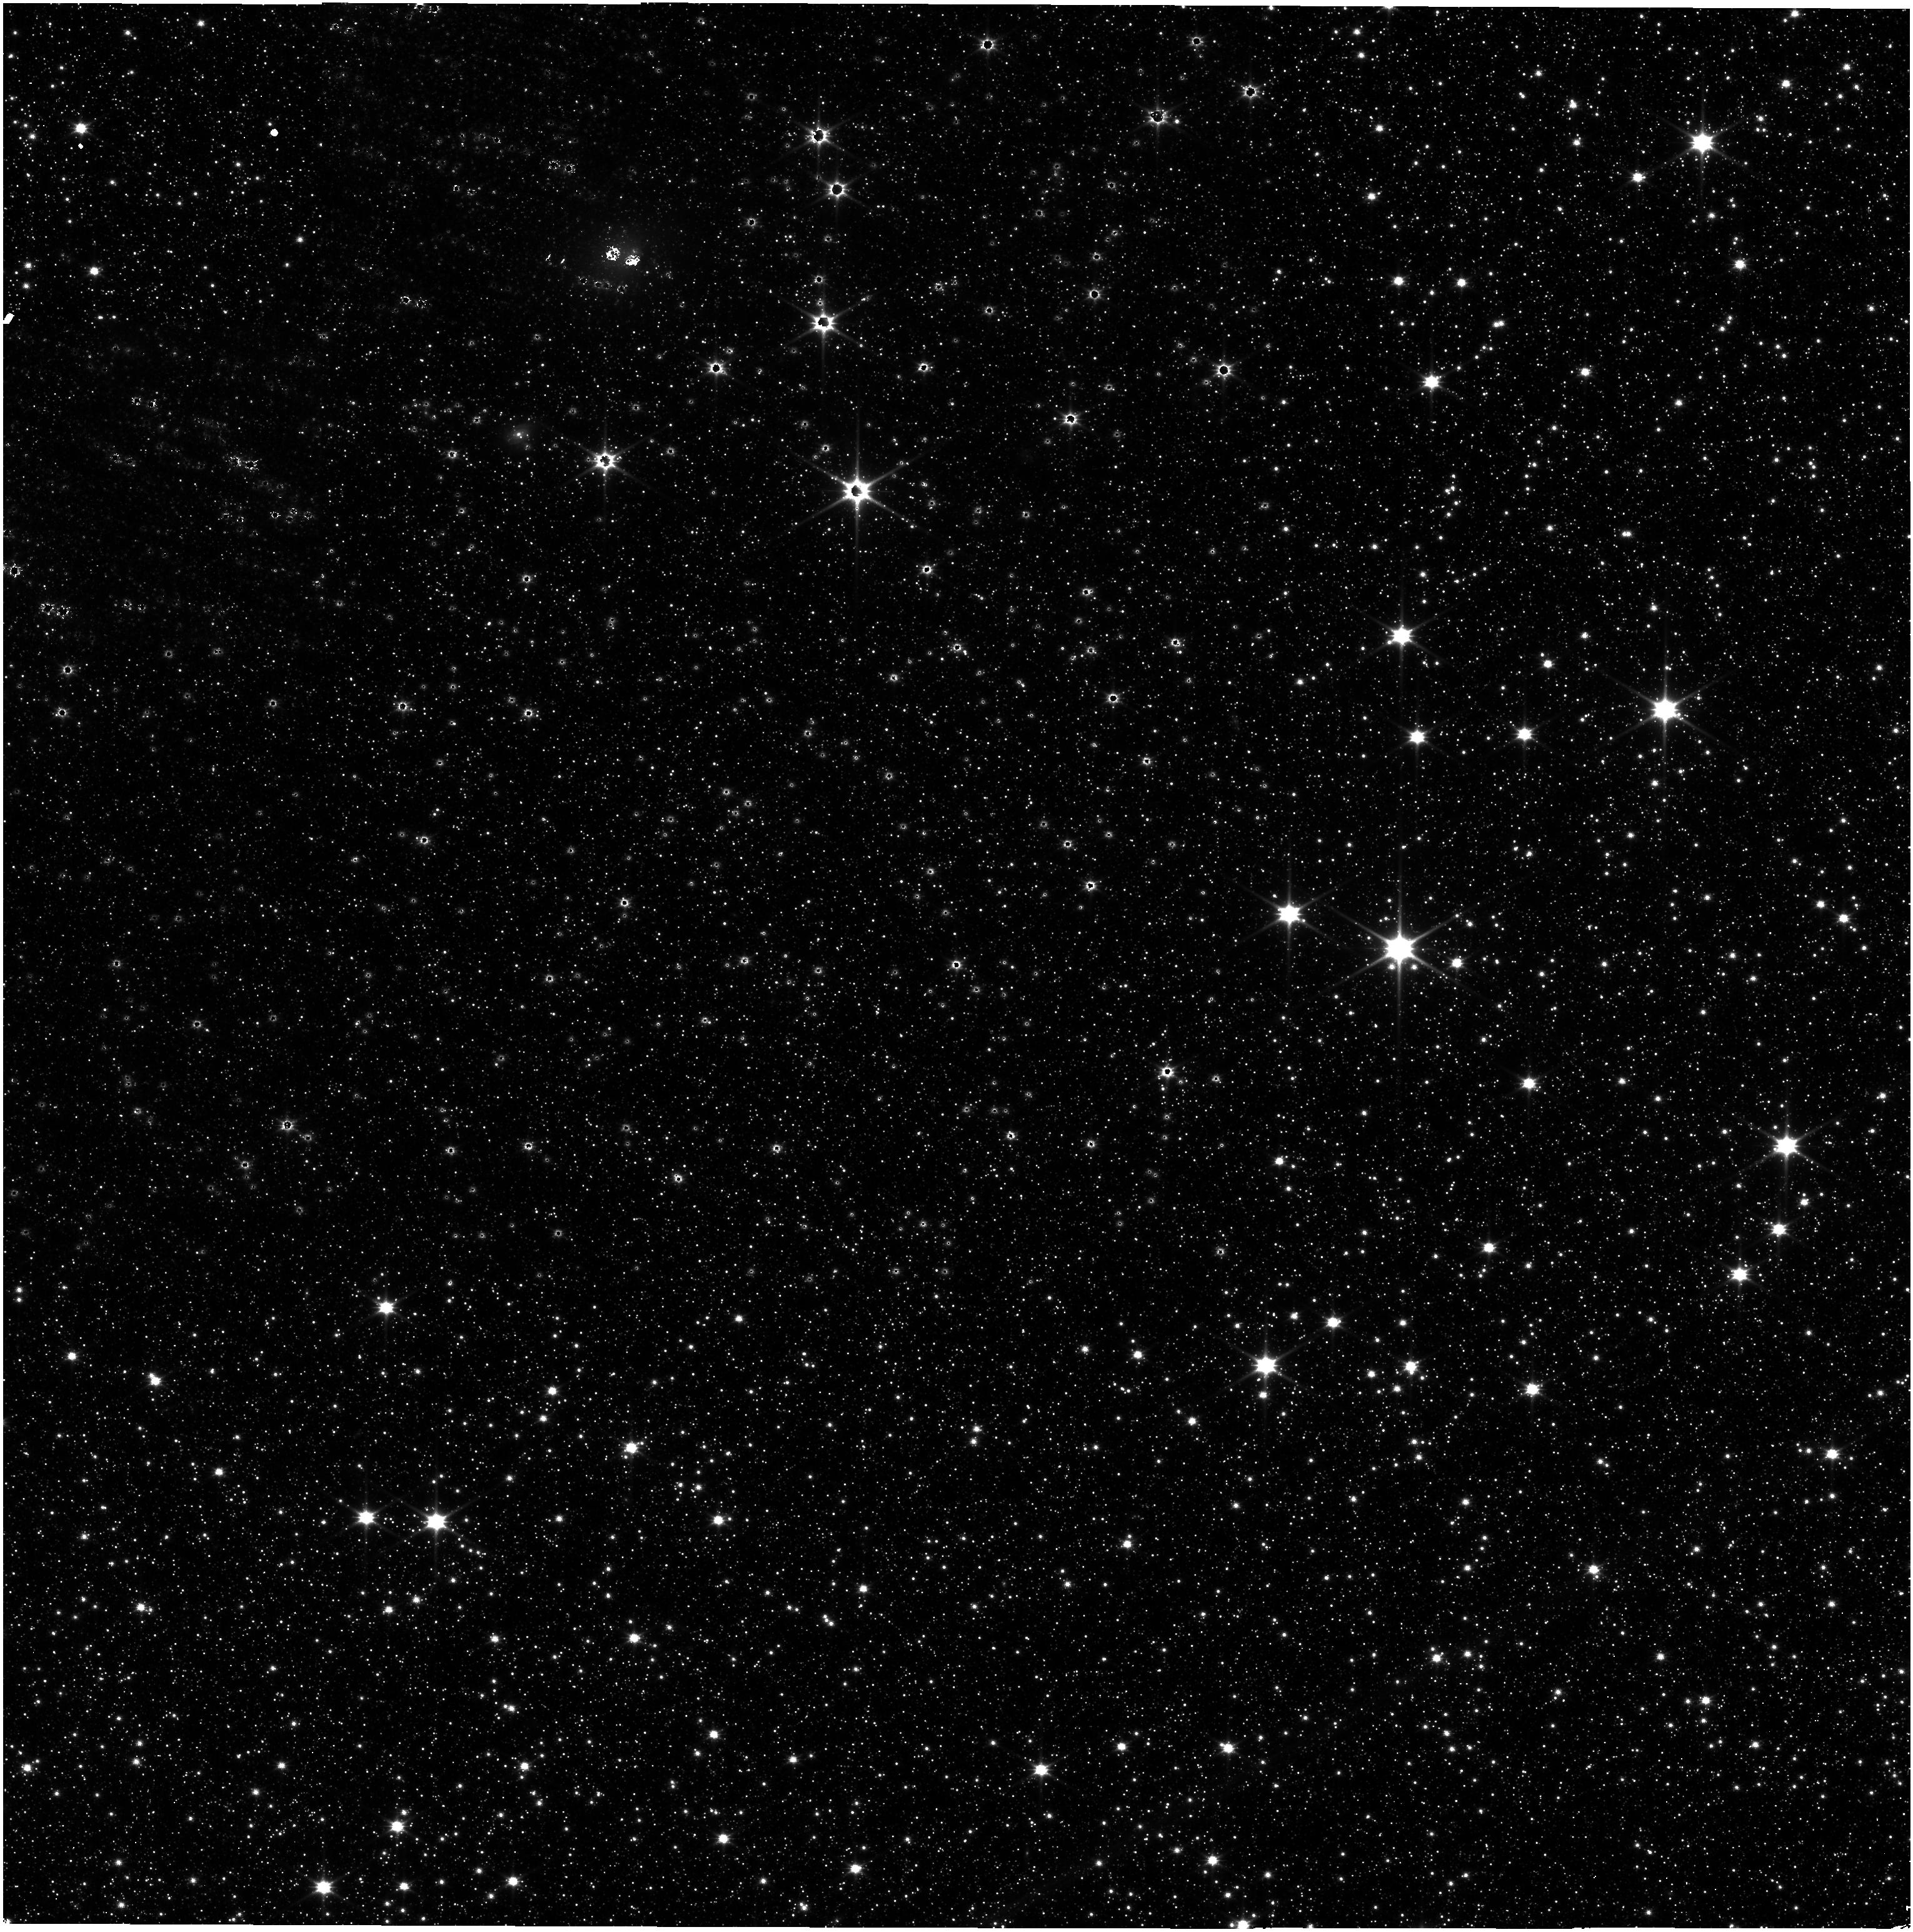
Target: SMP-LMC-58
Instrument: NIRISS
Filter: CLEAR+F115W
Exposure: 8 min
Observation ID: jw01510-o001_t001_niriss_clear-f115w

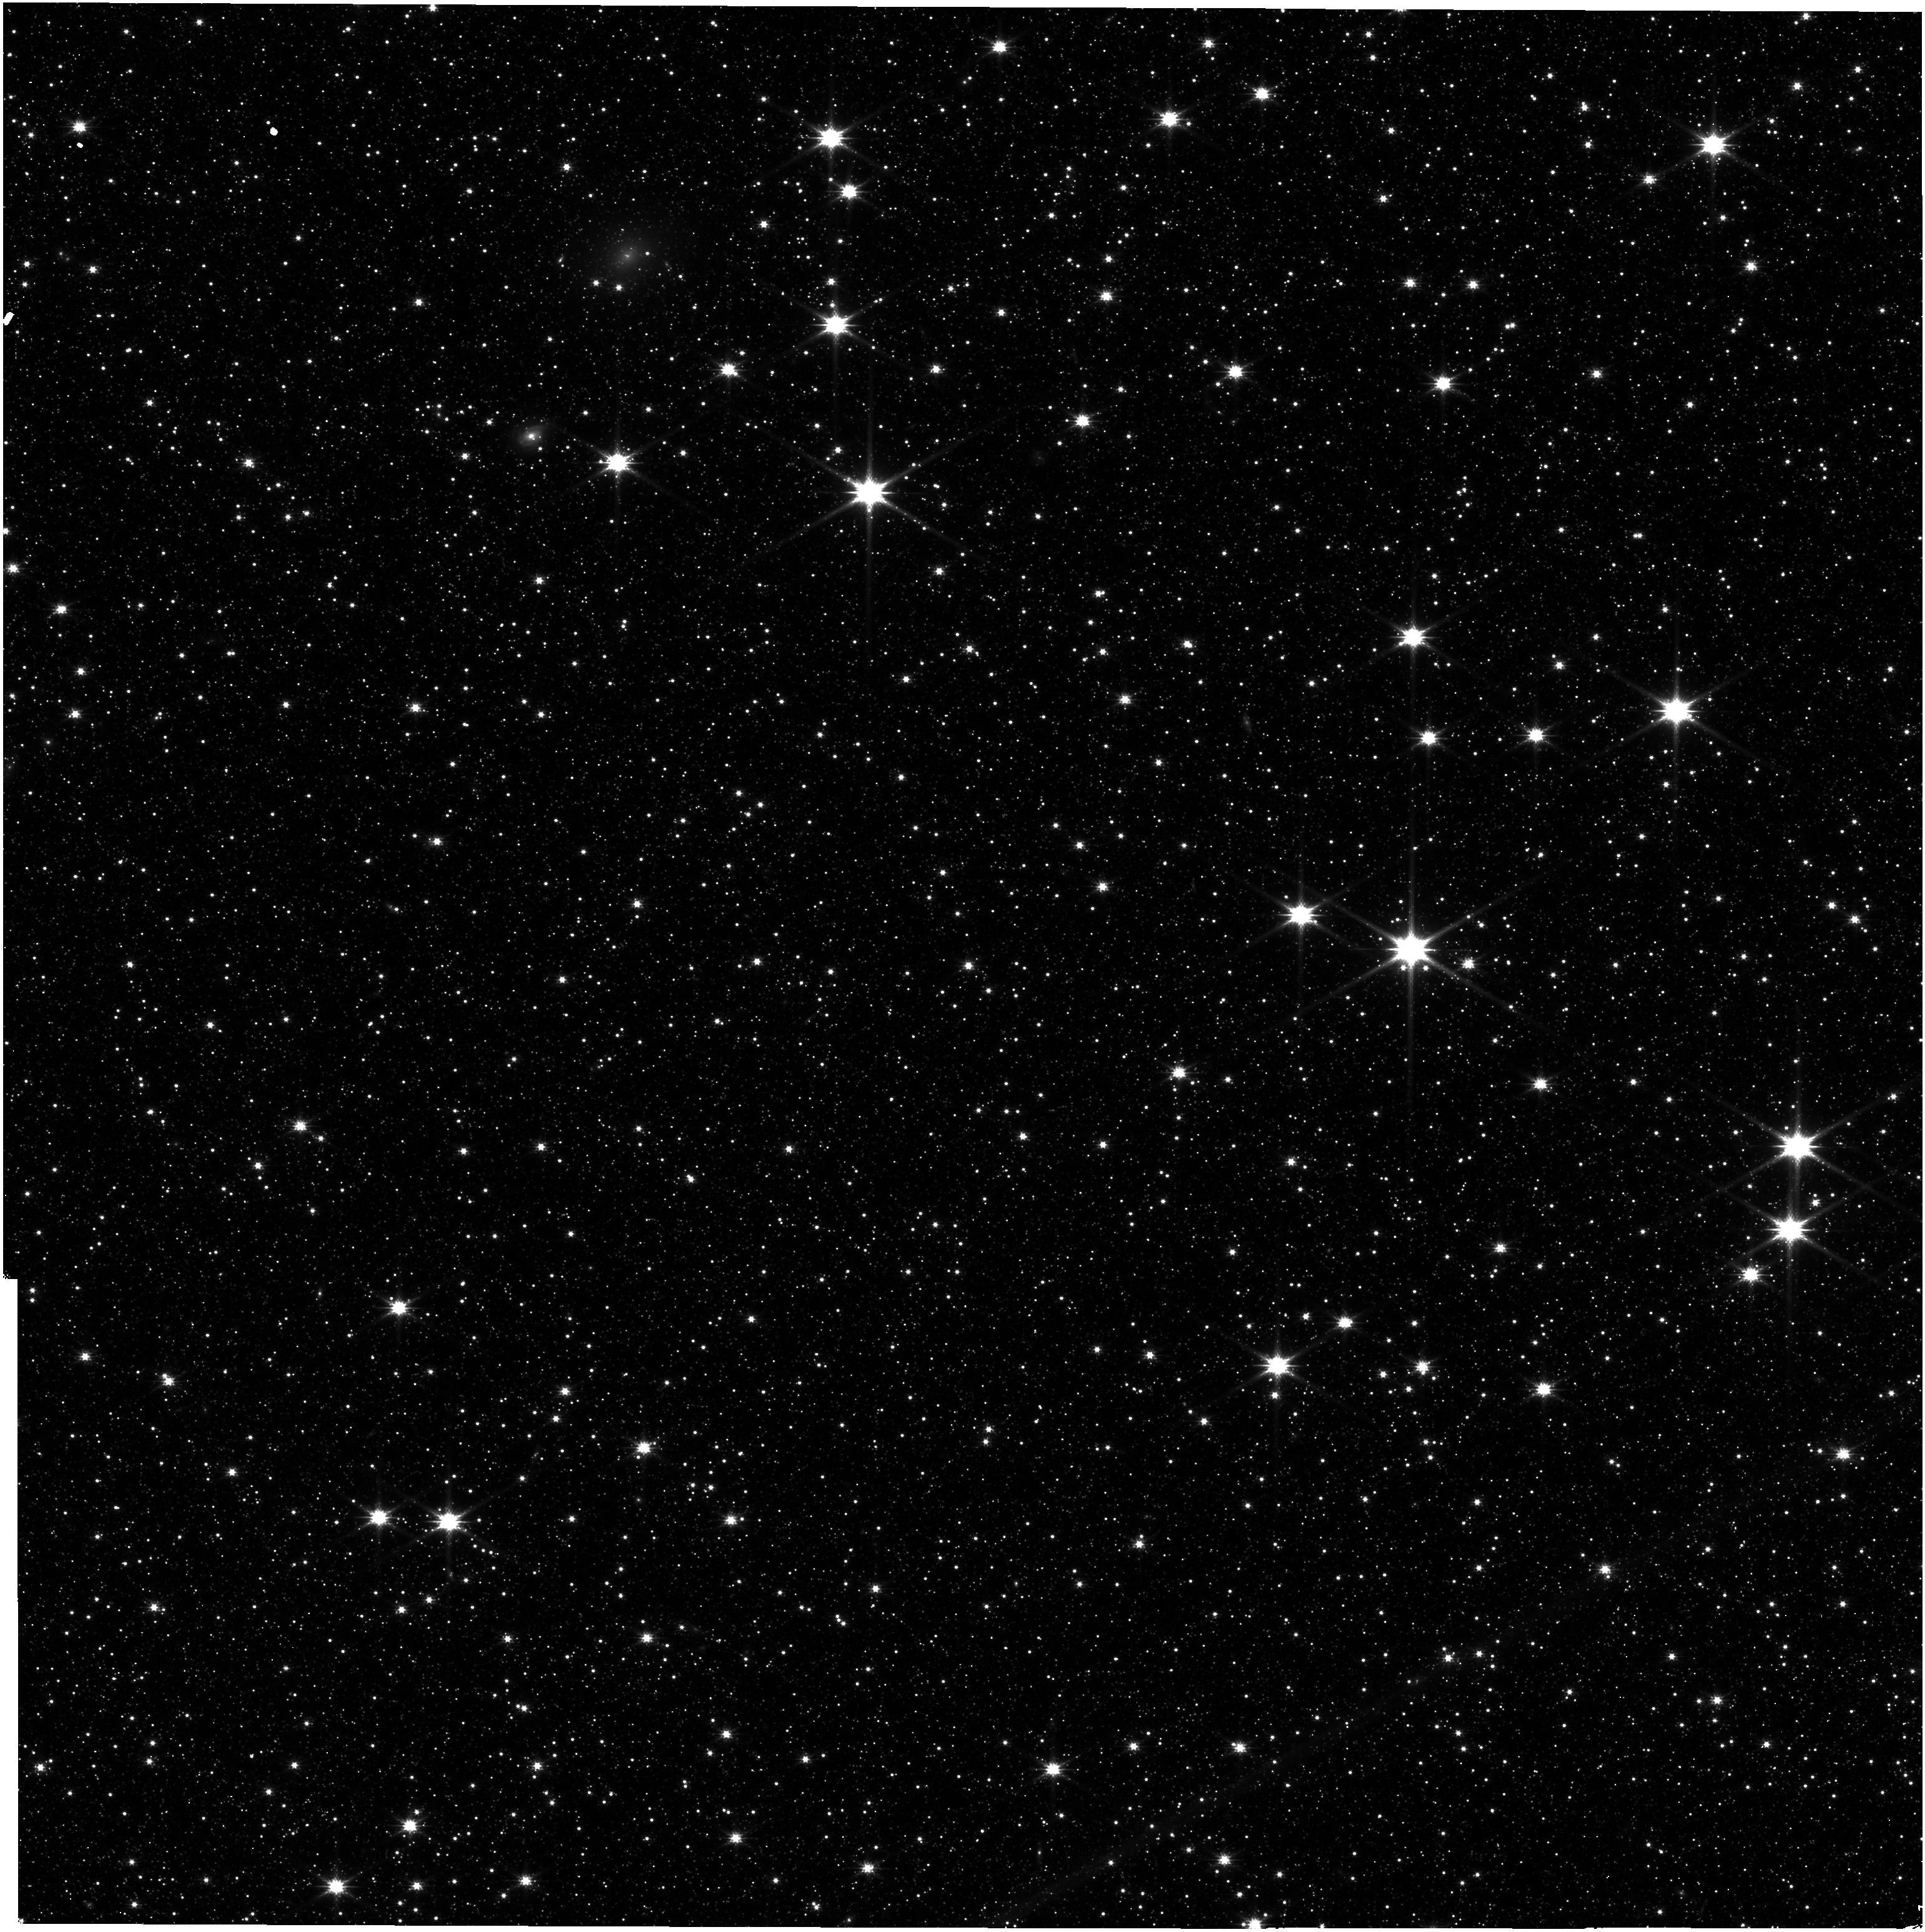
Target: SMP-LMC-58
Instrument: NIRISS
Filter: CLEAR+F200W
Exposure: 8 min
Observation ID: jw01510-o001_t001_niriss_clear-f200w

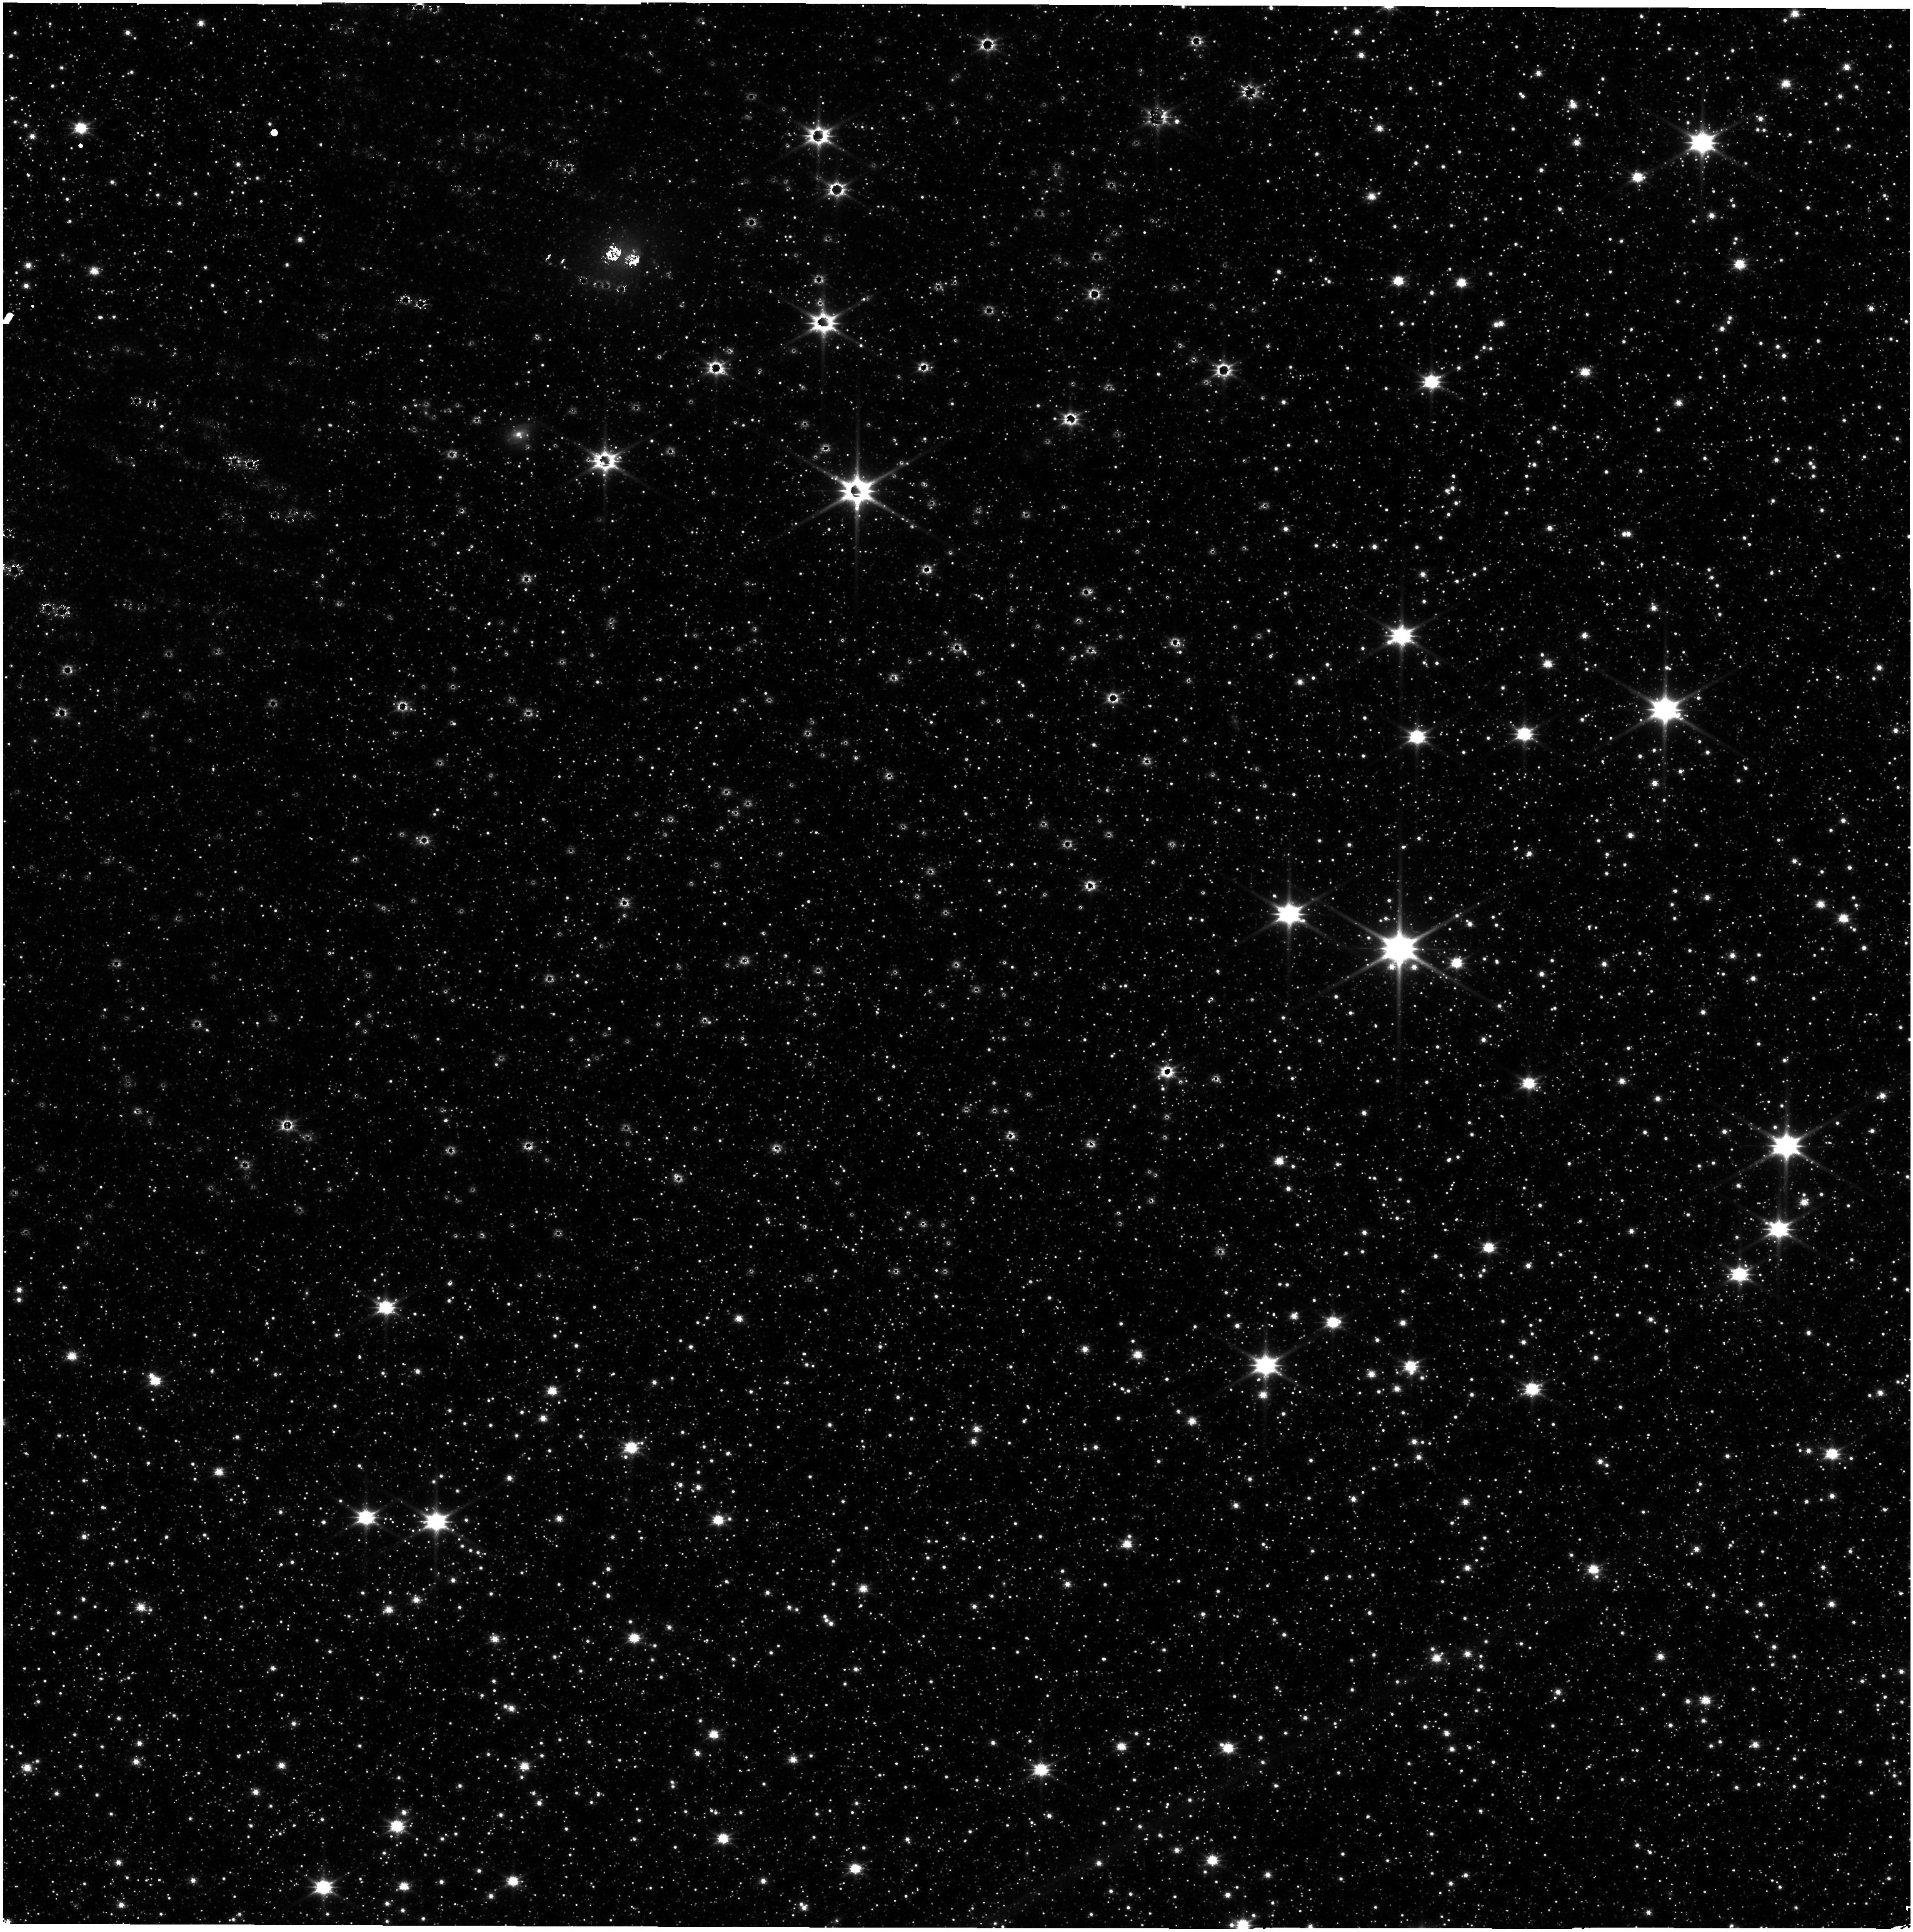
Target: SMP-LMC-58
Instrument: NIRISS
Filter: CLEAR+F150W
Exposure: 8 min
Observation ID: jw01510-o001_t001_niriss_clear-f150w

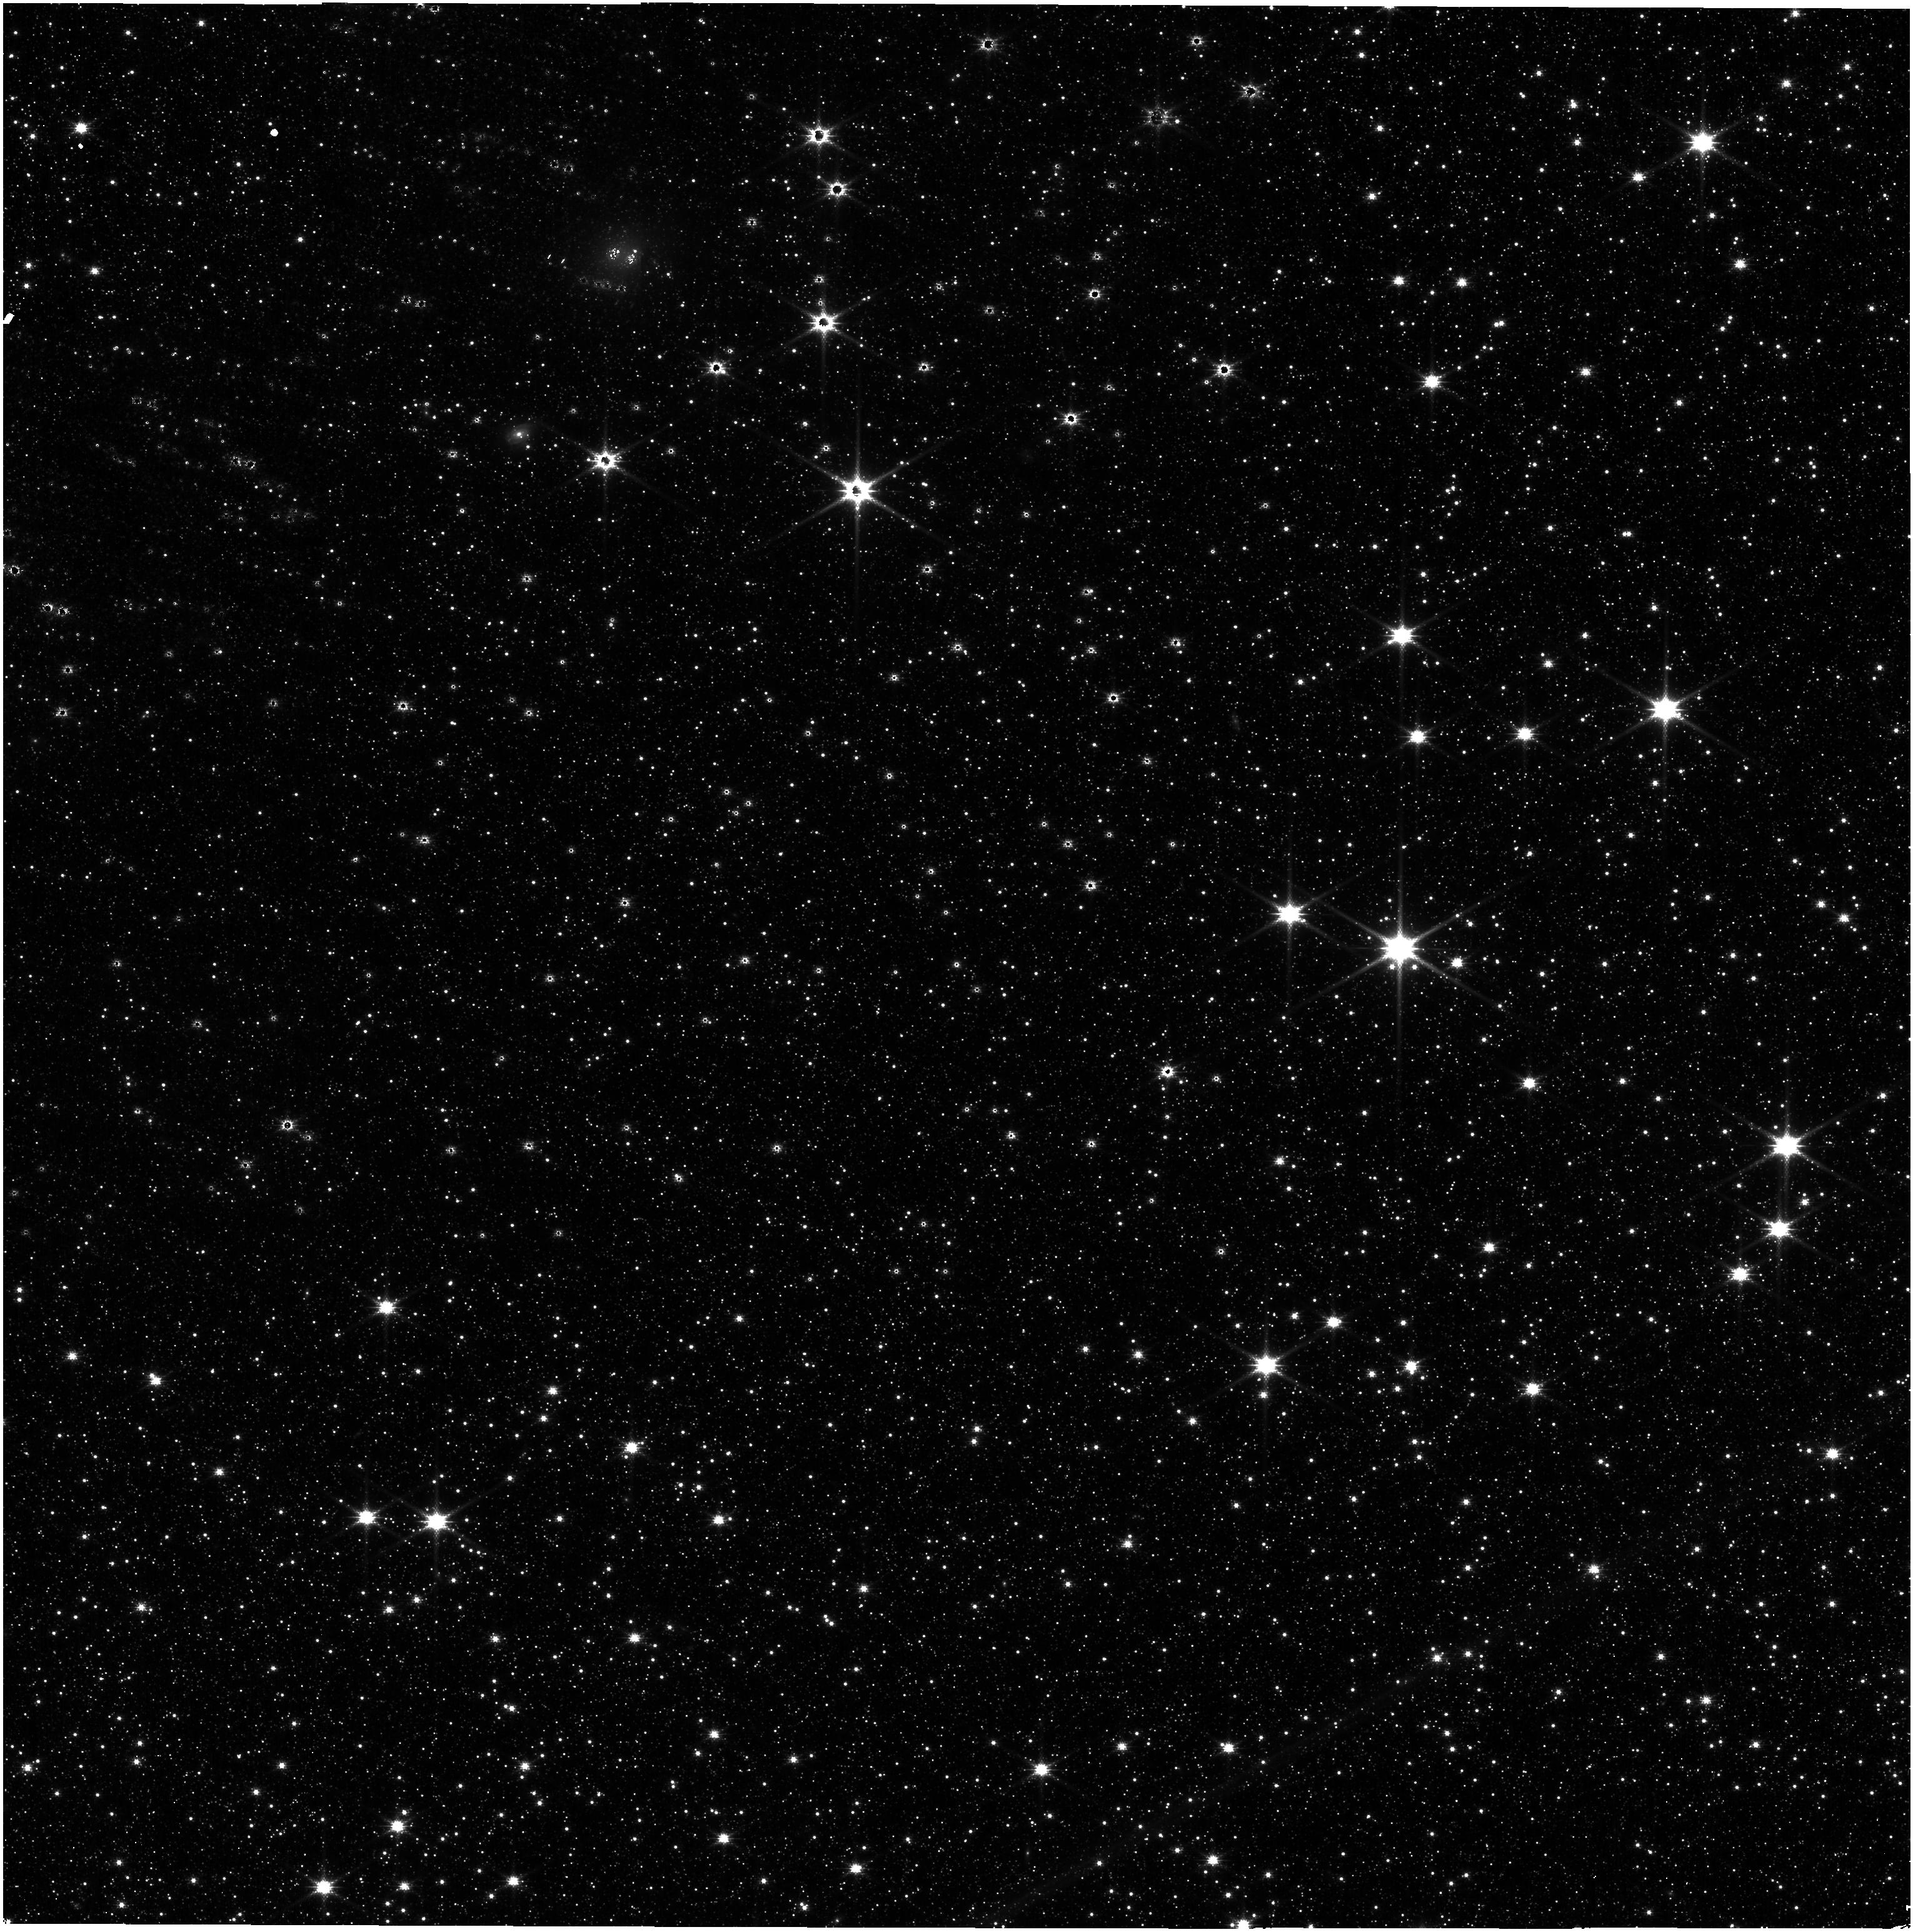
Target: SMP-LMC-58
Instrument: NIRISS
Filter: CLEAR+F158M
Exposure: 8 min
Observation ID: jw01510-o001_t001_niriss_clear-f158m

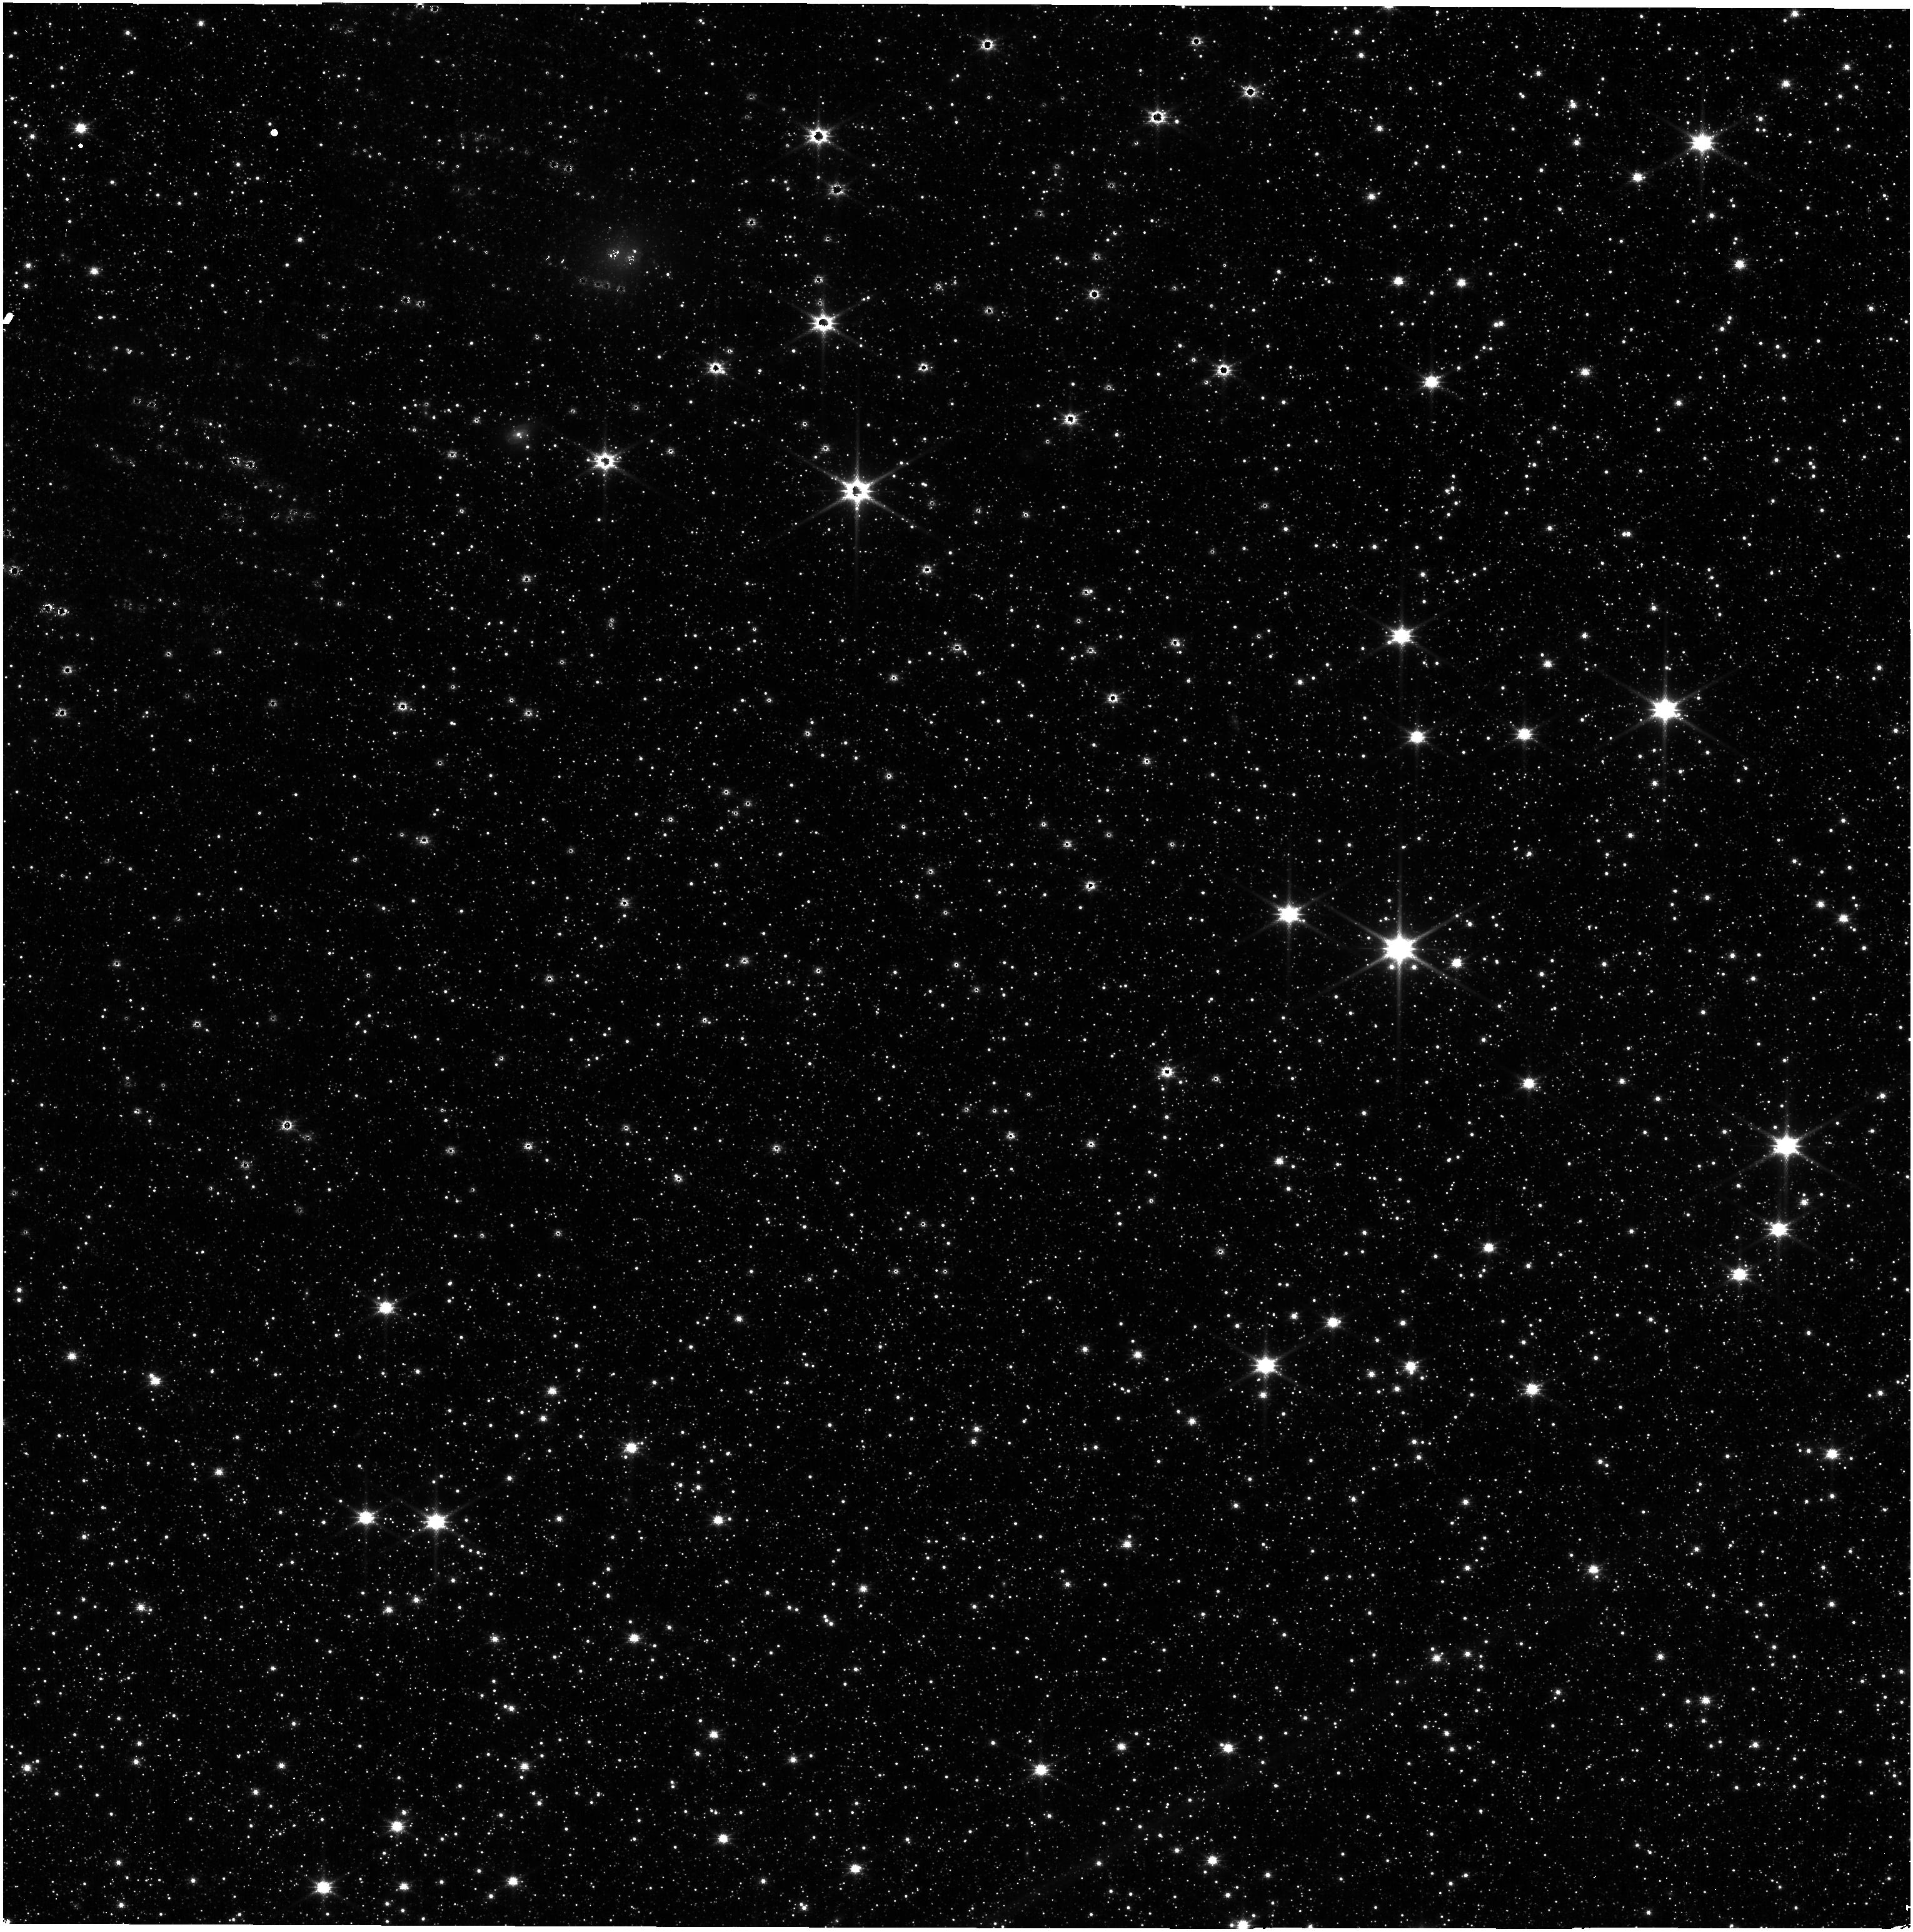
Target: SMP-LMC-58
Instrument: NIRISS
Filter: CLEAR+F140M
Exposure: 8 min
Observation ID: jw01510-o001_t001_niriss_clear-f140m

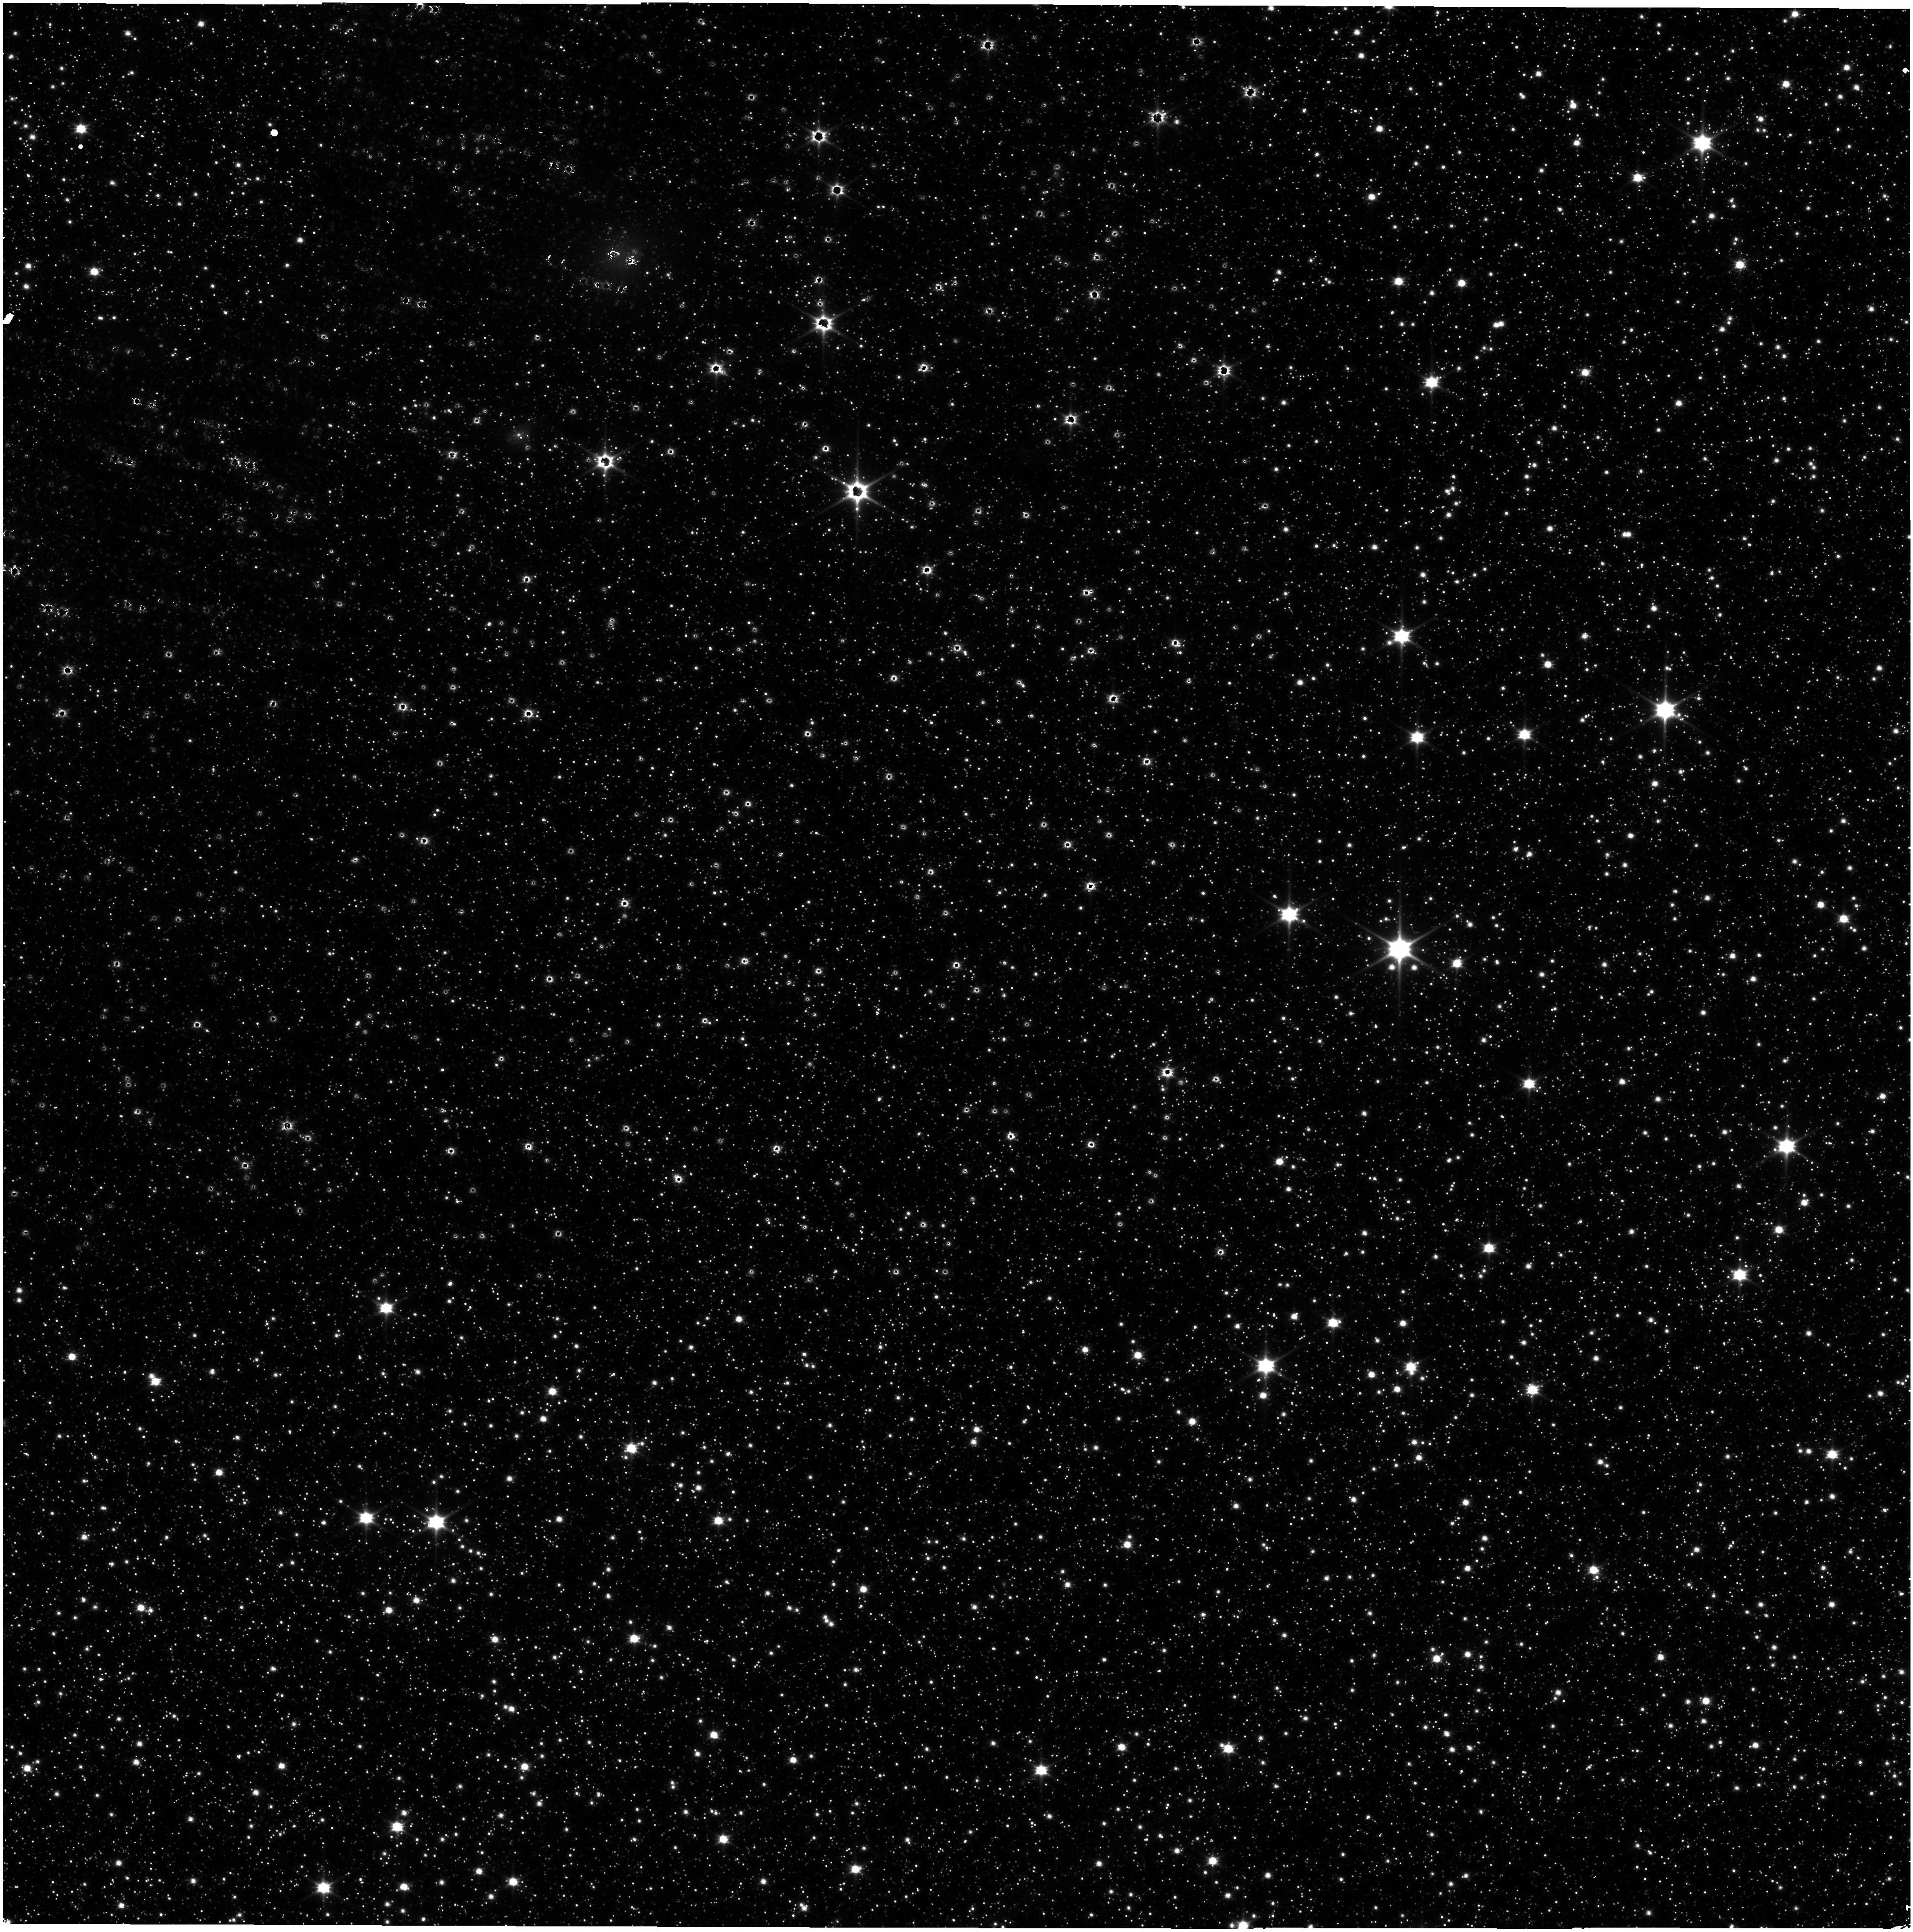
Target: SMP-LMC-58
Instrument: NIRISS
Filter: CLEAR+F090W
Exposure: 8 min
Observation ID: jw01510-o001_t001_niriss_clear-f090w

WFSS Wavelength (PI: Pacifici, Camilla)

Observations of a compact planetary nebula in the southern continuous viewing zone will be used to derive the grism wavelength solutions for the GR150R and GR150C grisms in the six blocking filters. A 3x3 mosaic of pointings is used to move the nebula around within the NIRISS field of view. This calibration program is provisional and may change in response to system developments and the final science program.